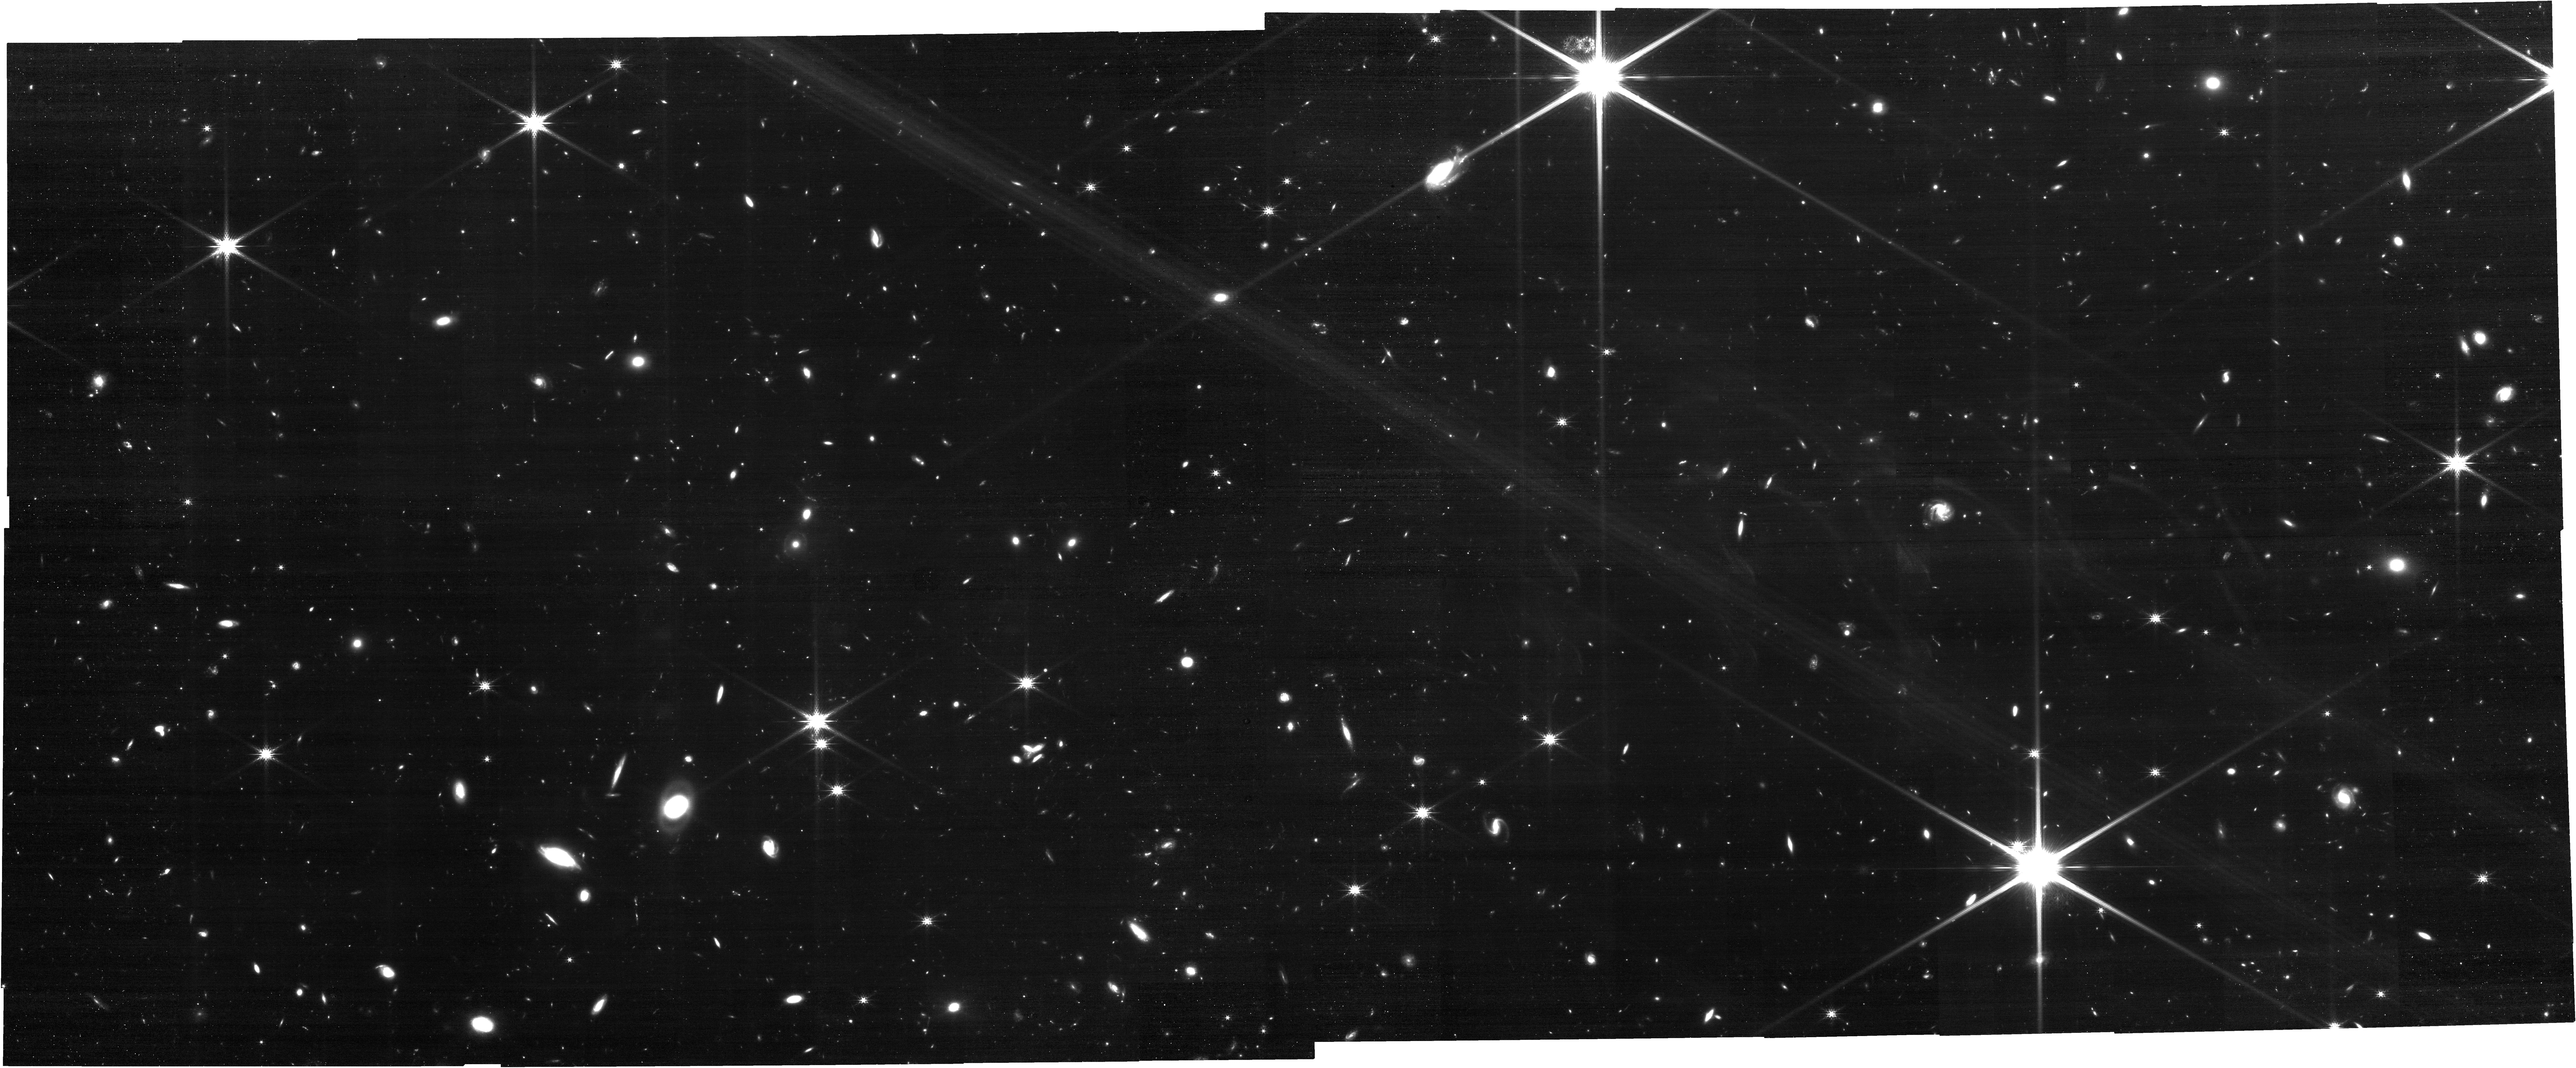
Target: PLEIADES2. Instrument: NIRCAM. Filter: F200W. Exposure: 1.1 h. Observation ID: jw02143-o002_t002_nircam_clear-f200w

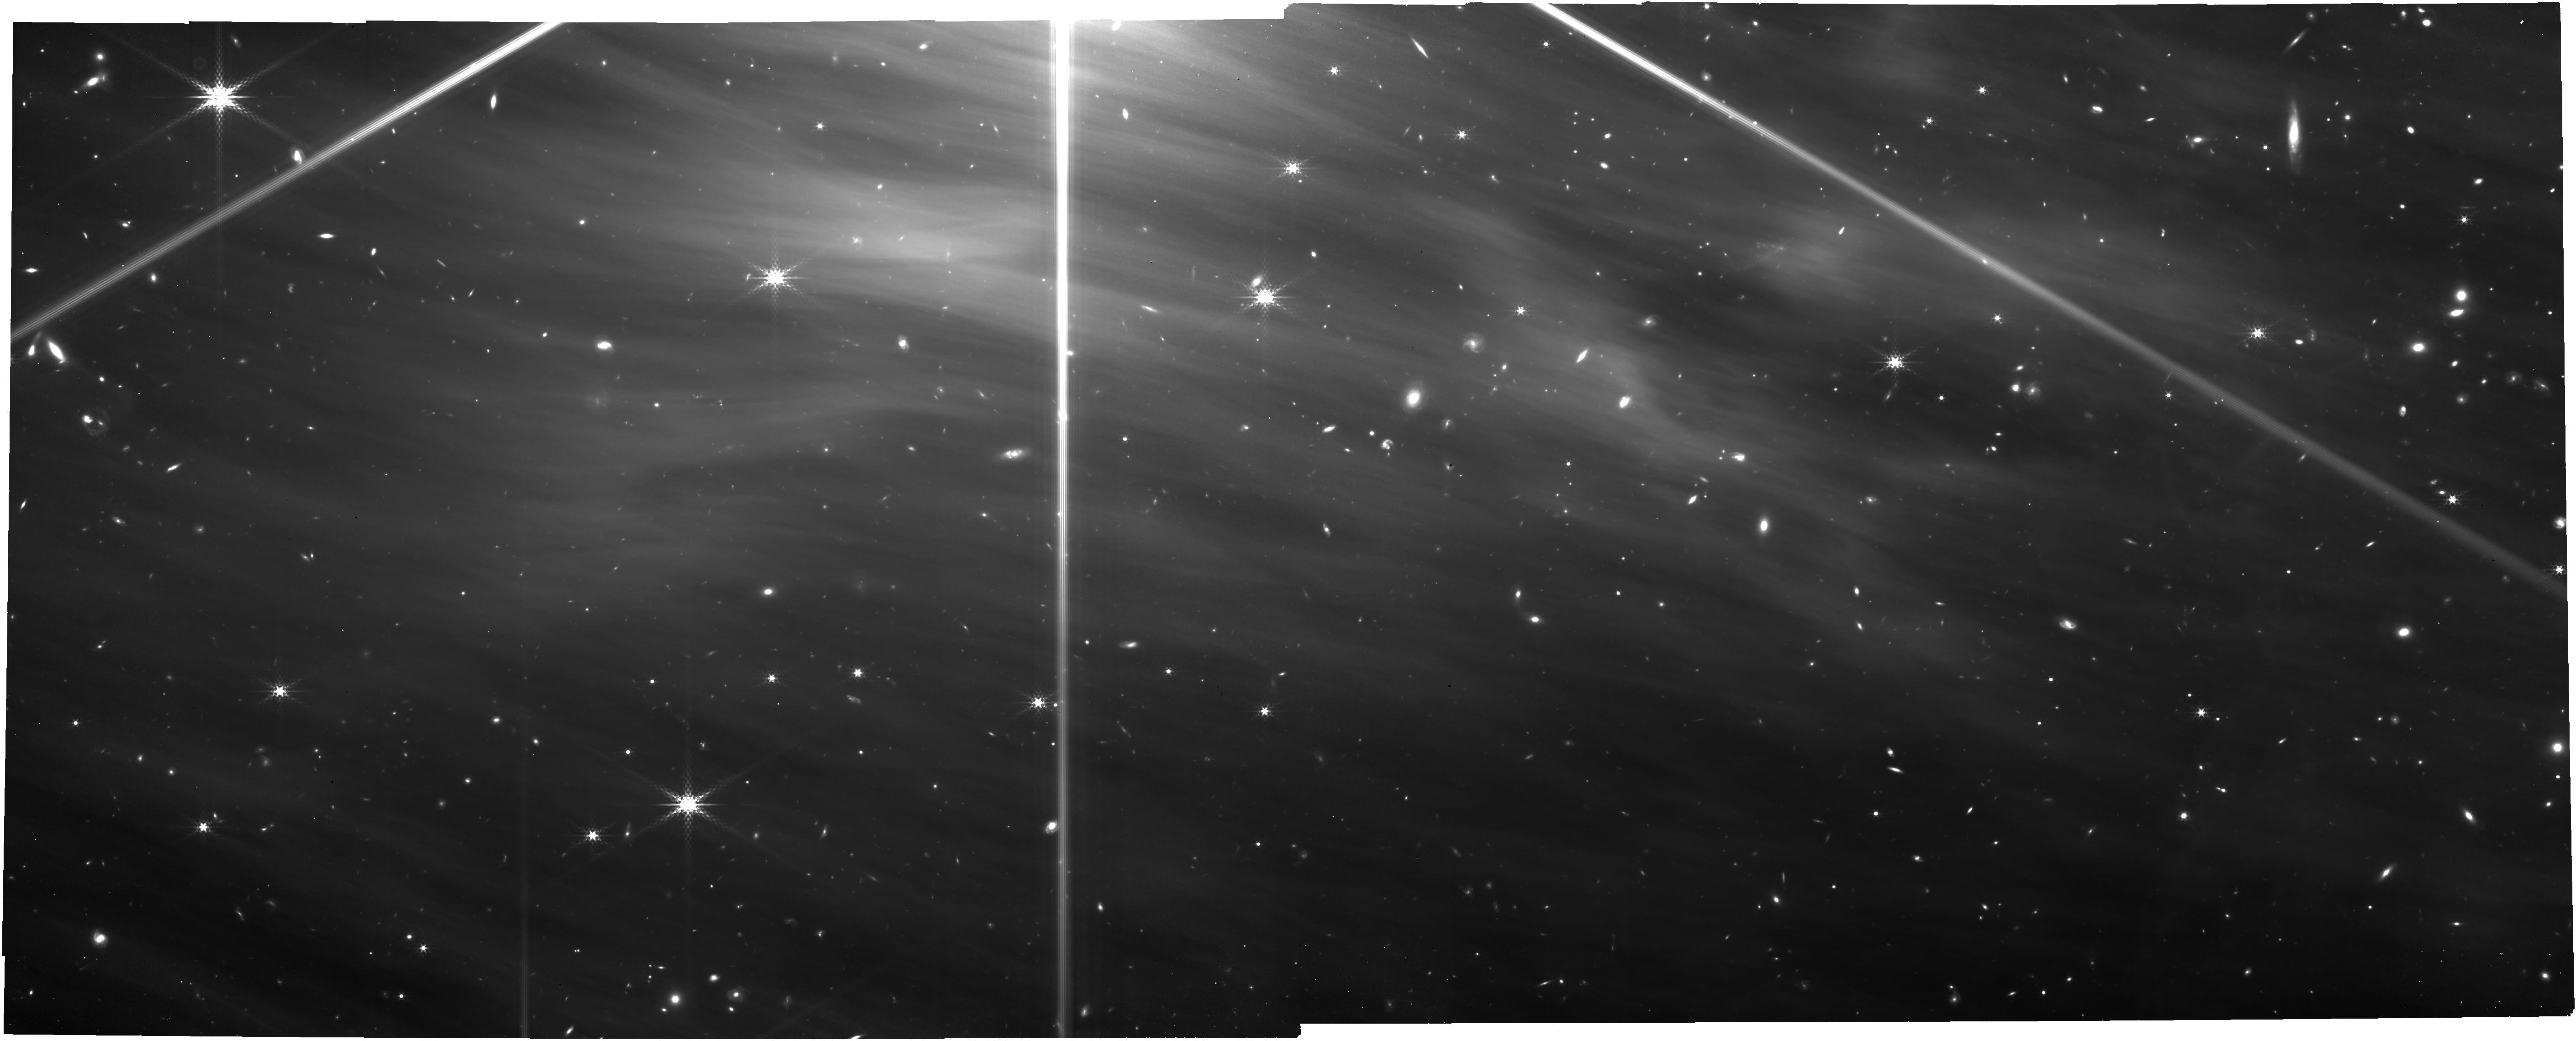
Target: PLEIADES1. Instrument: NIRCAM. Filter: F335M. Exposure: 3.1 h. Observation ID: jw02143-o001_t001_nircam_clear-f335m

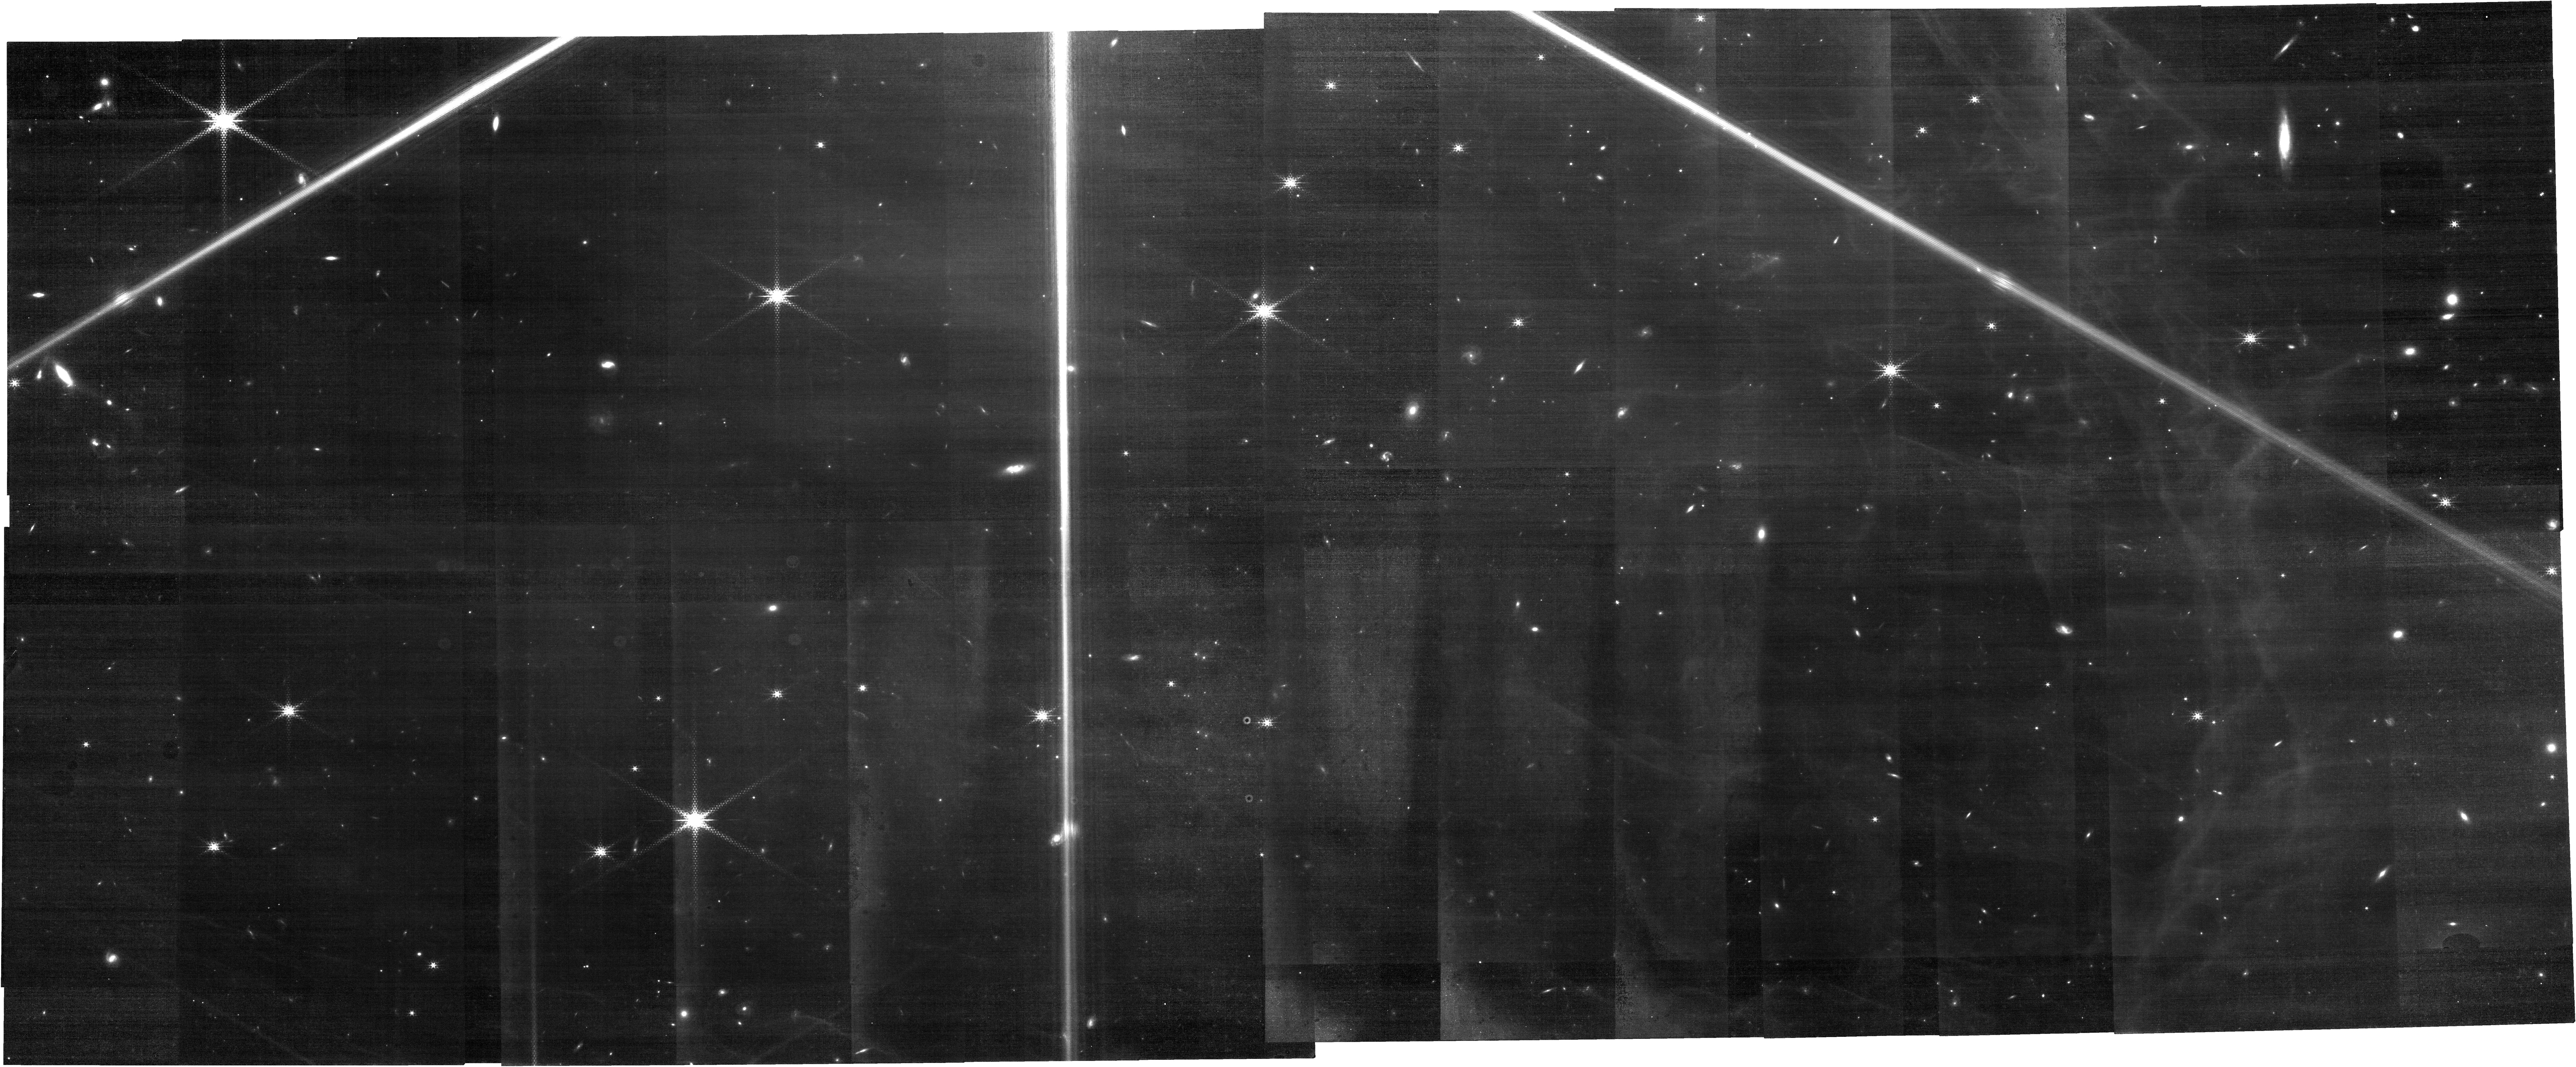
Target: PLEIADES1. Instrument: NIRCAM. Filter: F212N. Exposure: 3.1 h. Observation ID: jw02143-o001_t001_nircam_clear-f212n

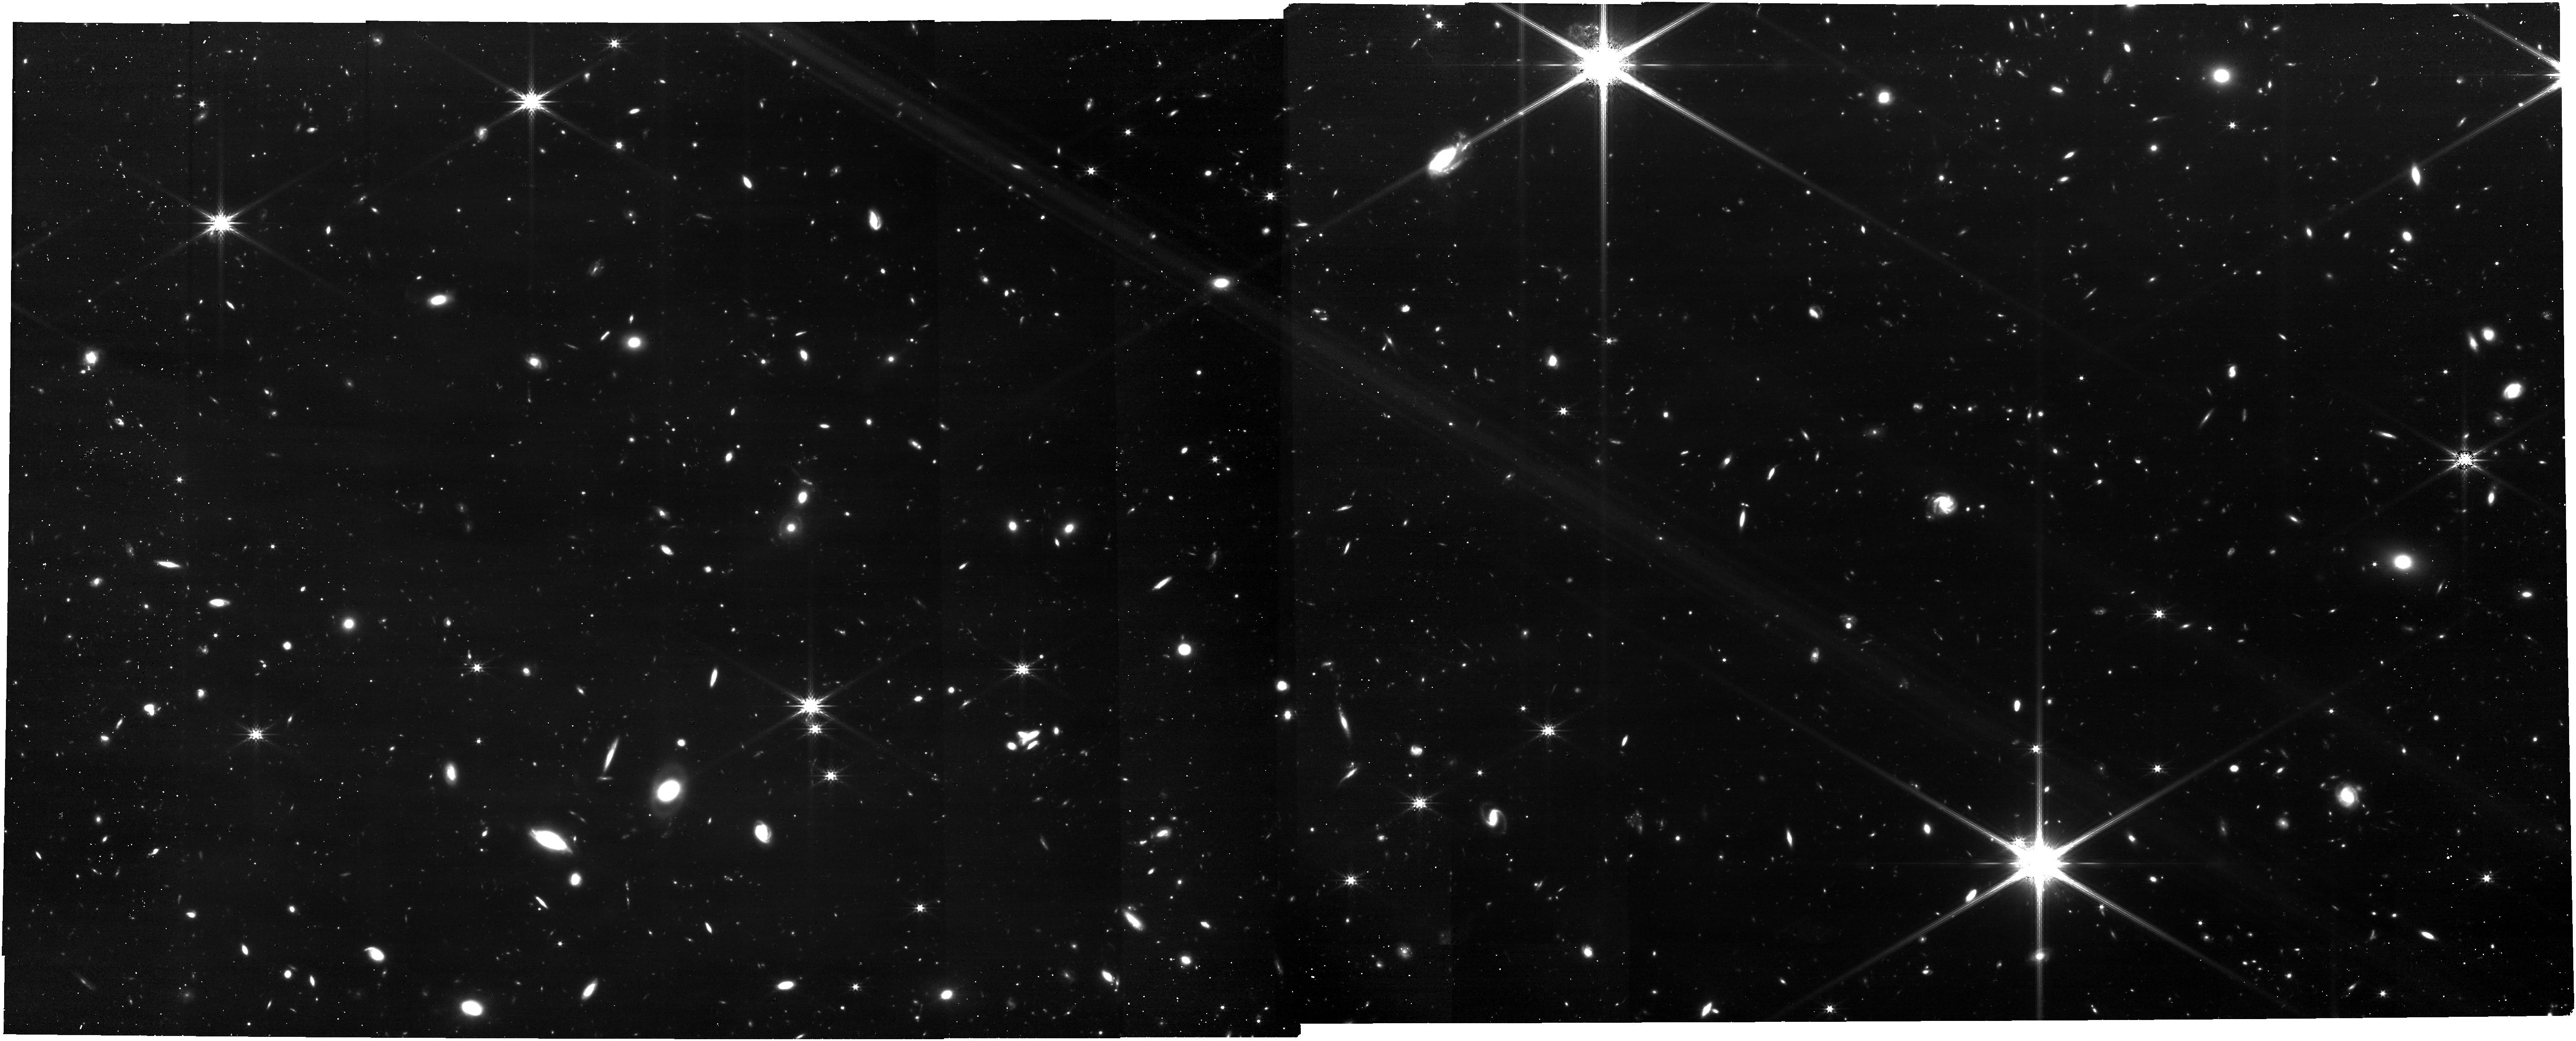
Target: PLEIADES2. Instrument: NIRCAM. Filter: F277W. Exposure: 1.1 h. Observation ID: jw02143-o002_t002_nircam_clear-f277w

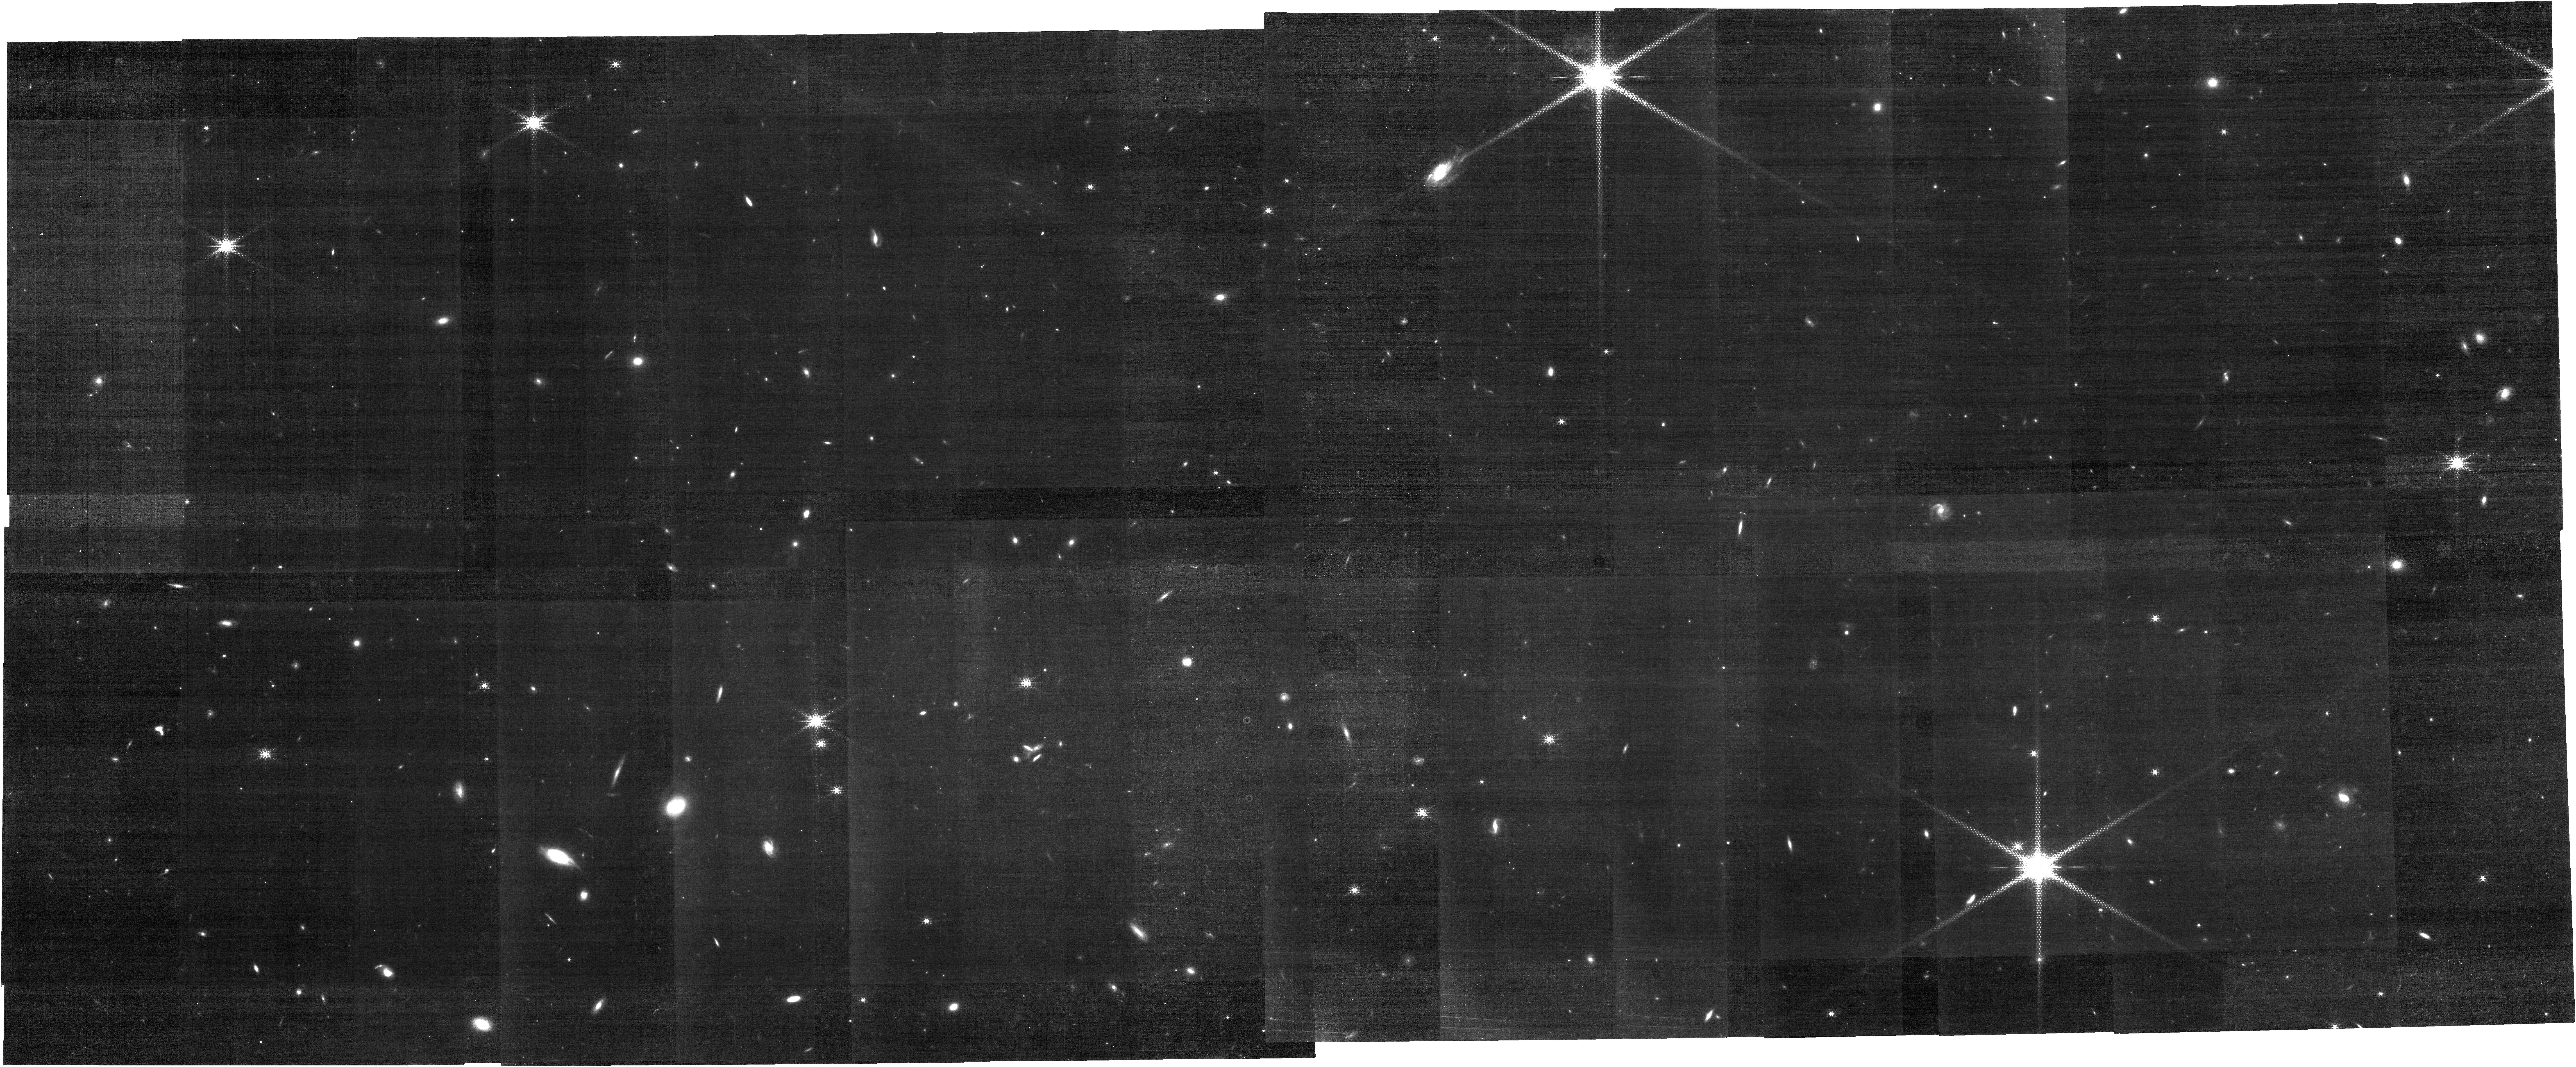
Target: PLEIADES2. Instrument: NIRCAM. Filter: F212N. Exposure: 3.1 h. Observation ID: jw02143-o002_t002_nircam_clear-f212n

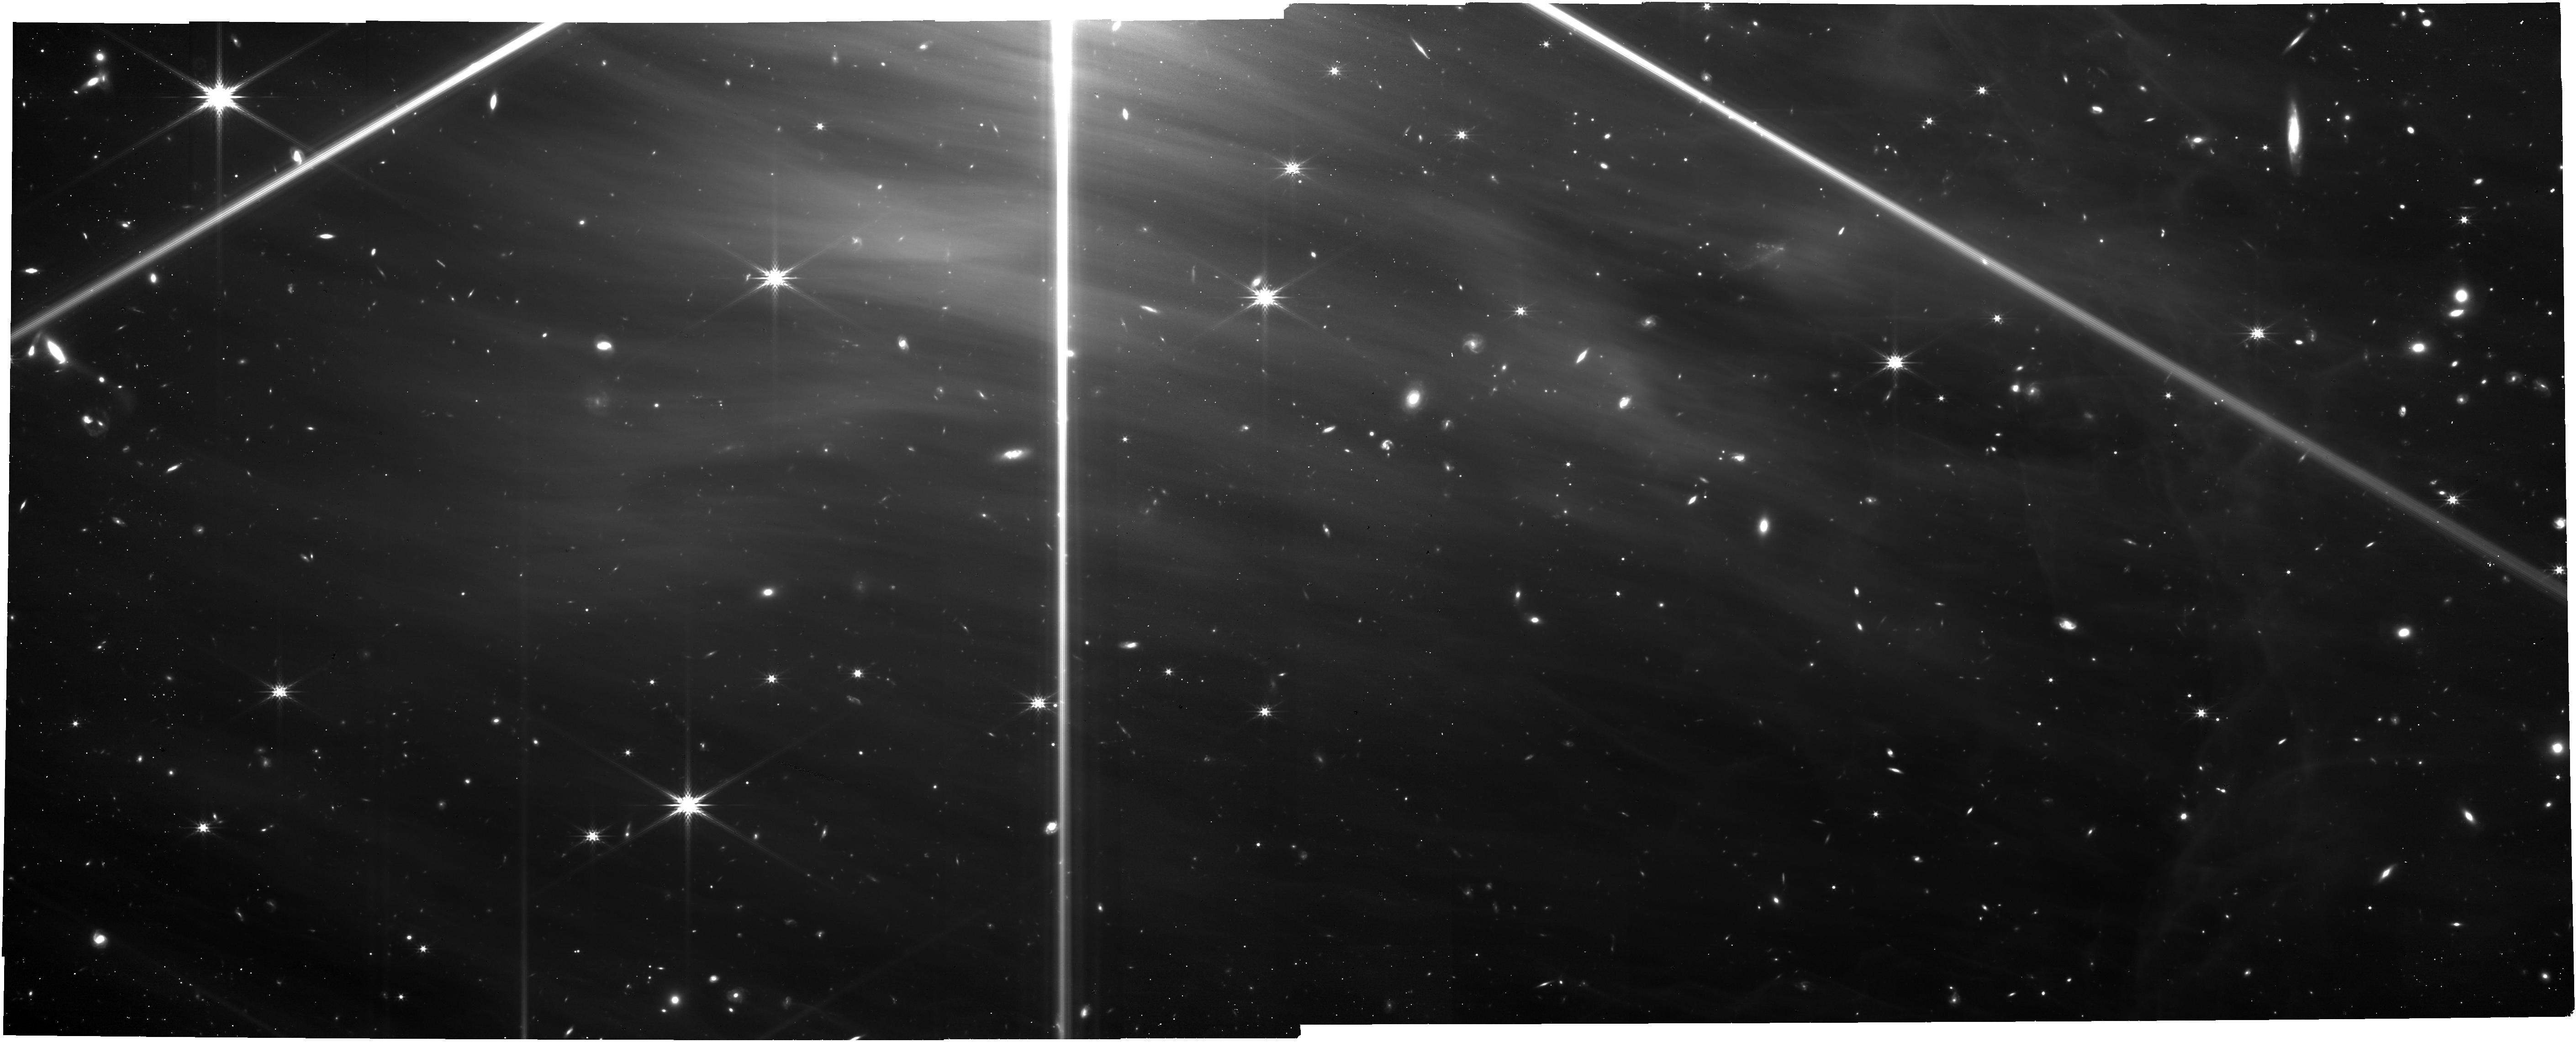
Target: PLEIADES1. Instrument: NIRCAM. Filter: F277W. Exposure: 1.1 h. Observation ID: jw02143-o001_t001_nircam_clear-f277w

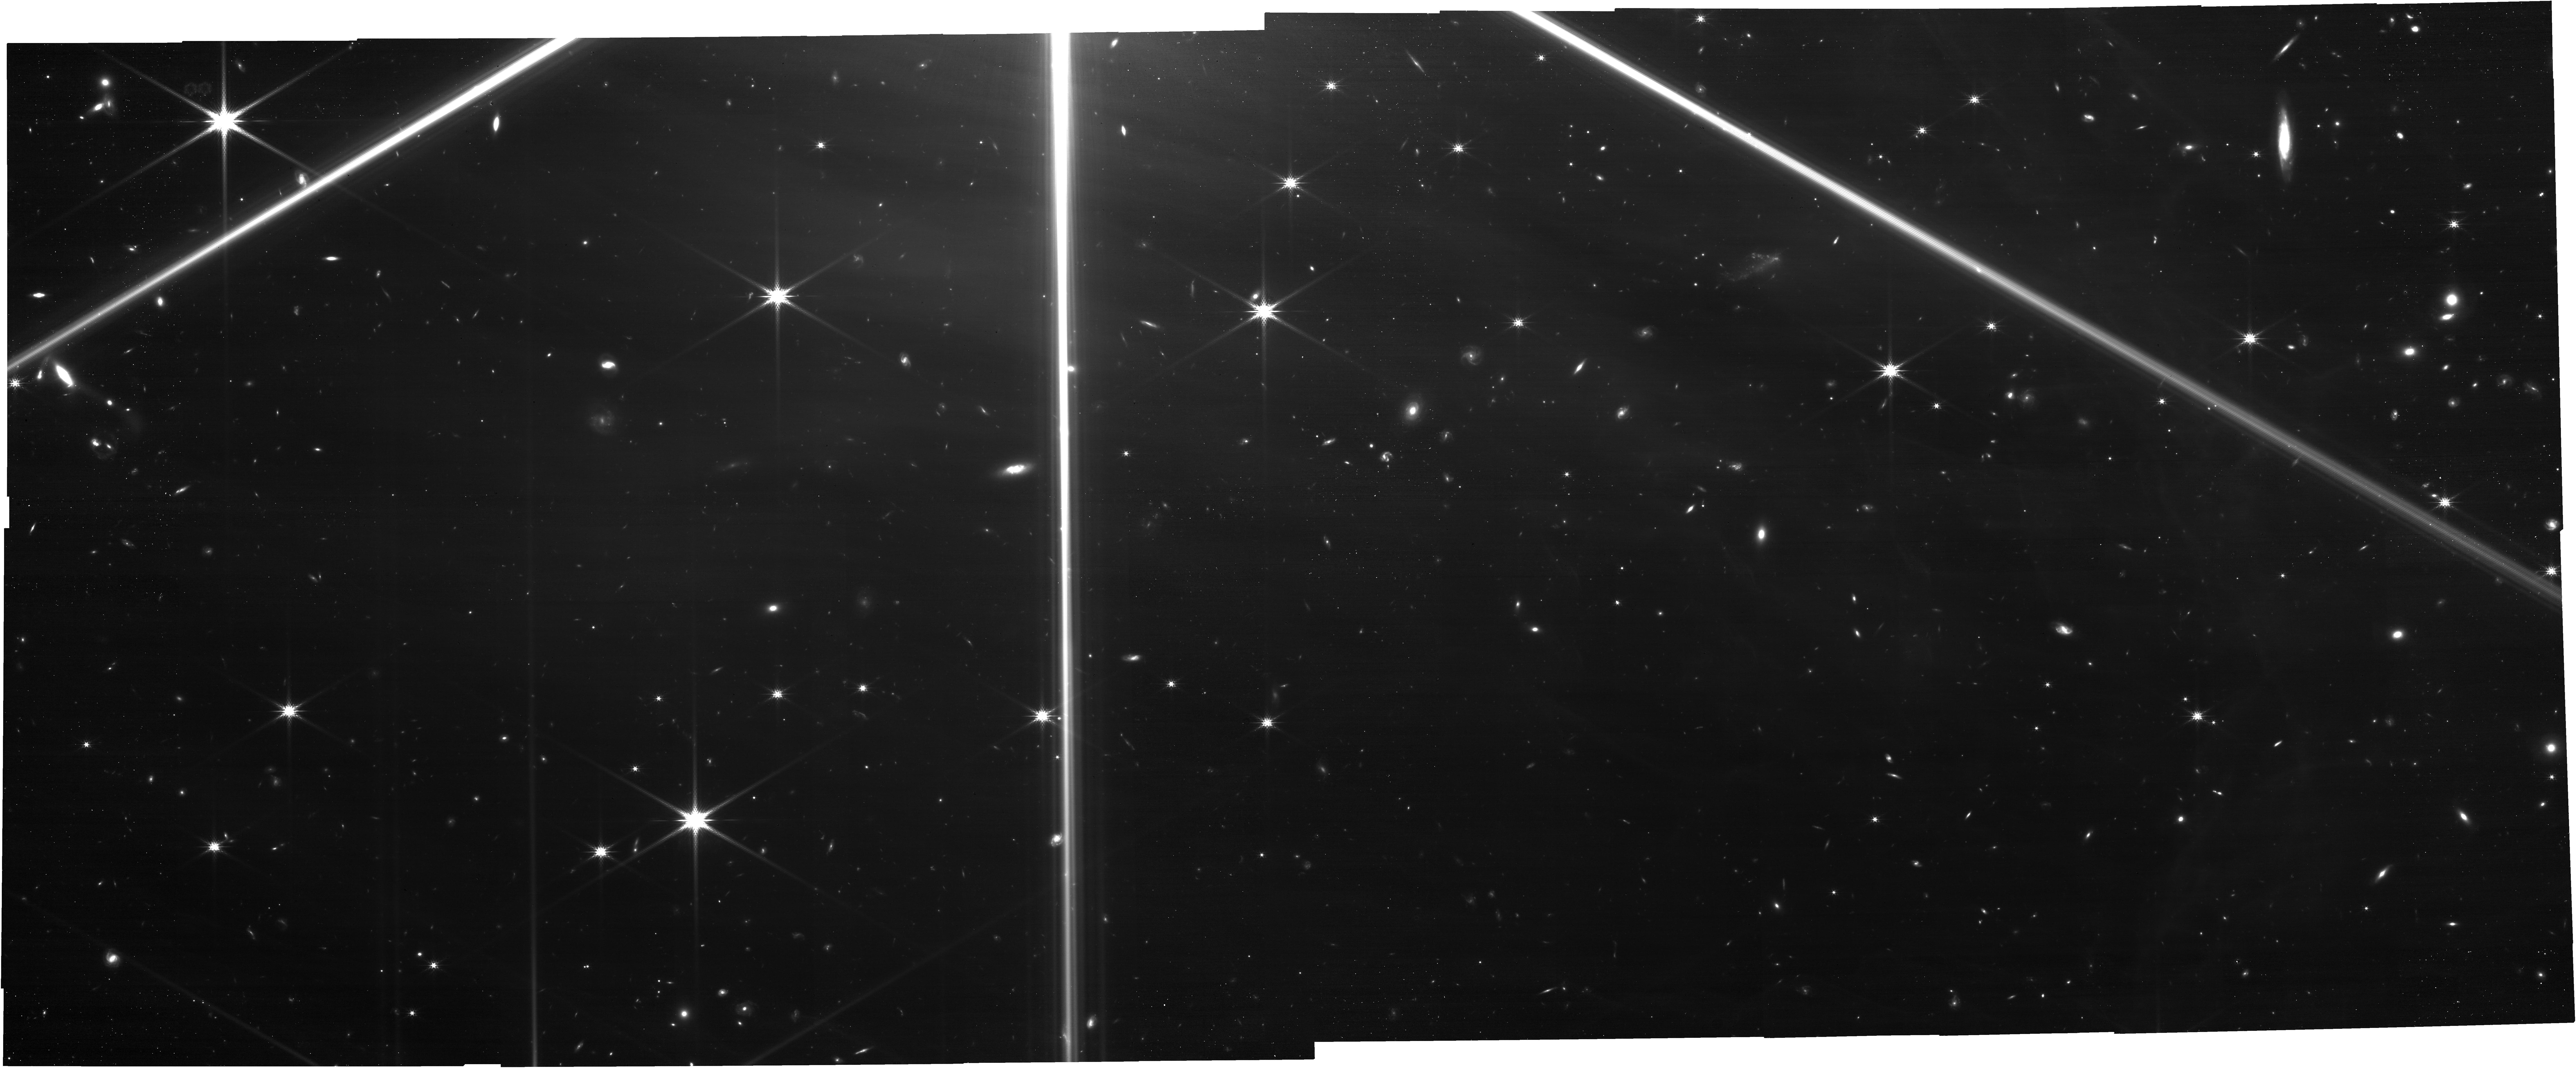
Target: PLEIADES1. Instrument: NIRCAM. Filter: F200W. Exposure: 1.1 h. Observation ID: jw02143-o001_t001_nircam_clear-f200w

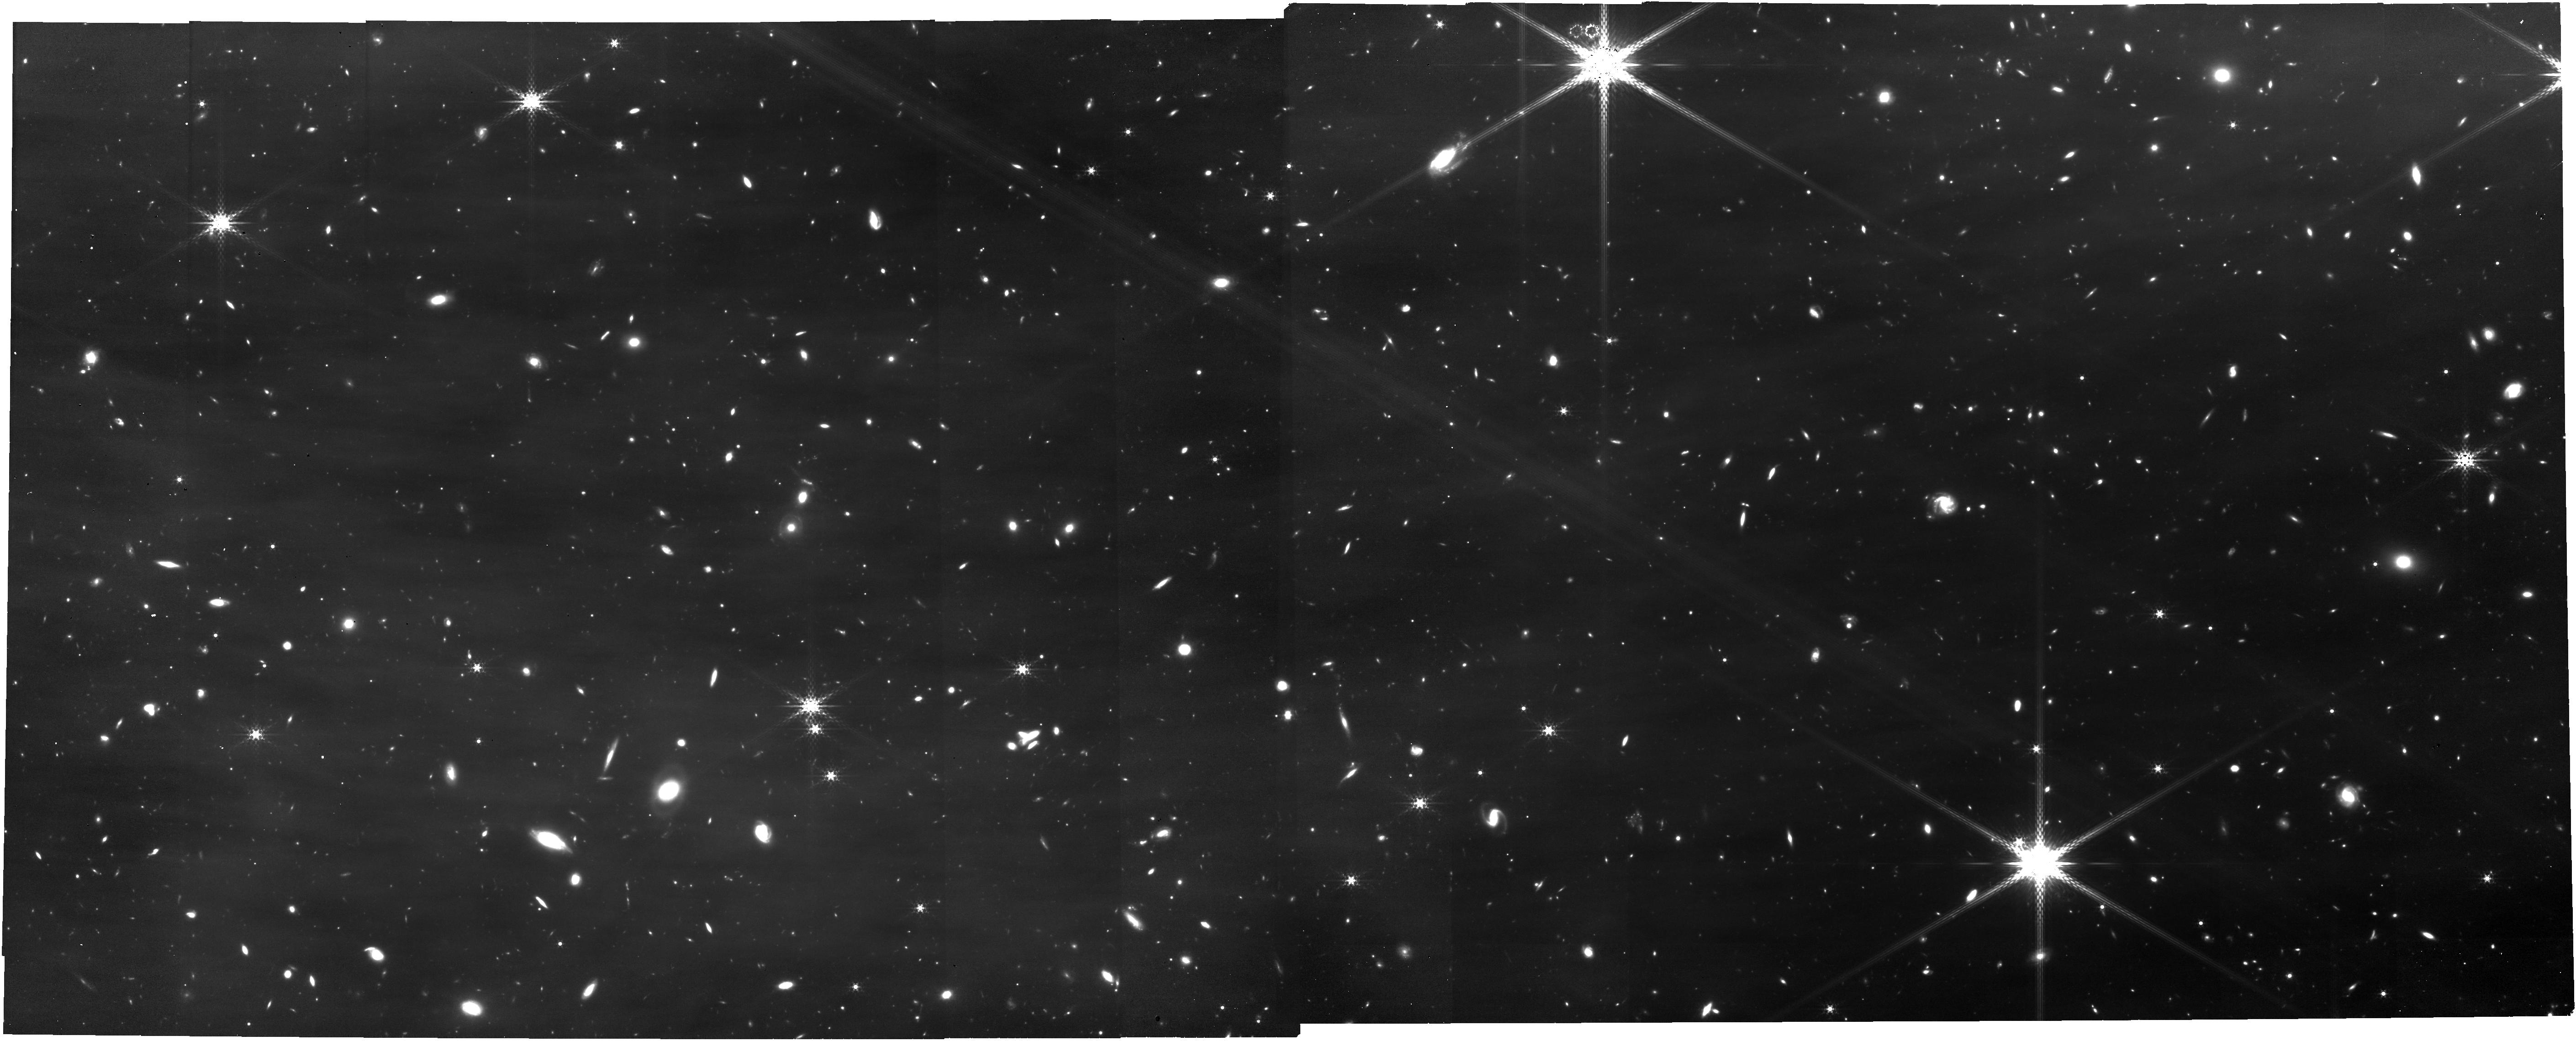
Target: PLEIADES2. Instrument: NIRCAM. Filter: F335M. Exposure: 3.1 h. Observation ID: jw02143-o002_t002_nircam_clear-f335m

The turbulent magnetized interstellar medium: looking for ambipolar diffusion in the Pleiades (PI: Boulanger, Francois)

Magnetic fields and turbulence are two intertwined actors of cosmic evolution at the crossroad of the formation of planets, stars and galaxies. In the interstellar medium, magnetic fields are generally frozen to matter but this property breaks for dynamical timescales shorter than the ion-neutral coupling time through collisions. The resulting ion-neutral drift, known as ambipolar diffusion, is a fundamental process in ISM dynamics, because it is a major channel of turbulent energy dissipation and it redistributes magnetic flux. Observational evidence of its impact on interstellar turbulence have been so far elusive. The JWST offers the opportunity for a breakthrough, which we aim to materialize. With NIRCAM, we propose to image the diffuse interstellar medium, illuminated by the Pleiades stars, down to physical scales (15 au) that encompass the ambipolar diffusion scale. The fluorescent line emission of H2 will be the tracer of neutral gas, and PAH emission that of ions. H2 in the diffuse interstellar medium will be mapped with unprecedented resolution and sensitivity. Our project follows-up Hubble Space Telescope observations that show striations, aligned with the magnetic field orientation, in the Pleiades nebula with structure down to the 0.1'' resolution of JWST. The H2 and PAH maps are expected to show similar but somehow different strucure. They will be compared statistically to find evidence of the impact of decoupling of neutrals from ions and magnetic fields, as well as of energy dissipation, on interstellar turbulence. The results promise to fundamentally transform a cornerstone in our understanding of interstellar medium physics and star formation.